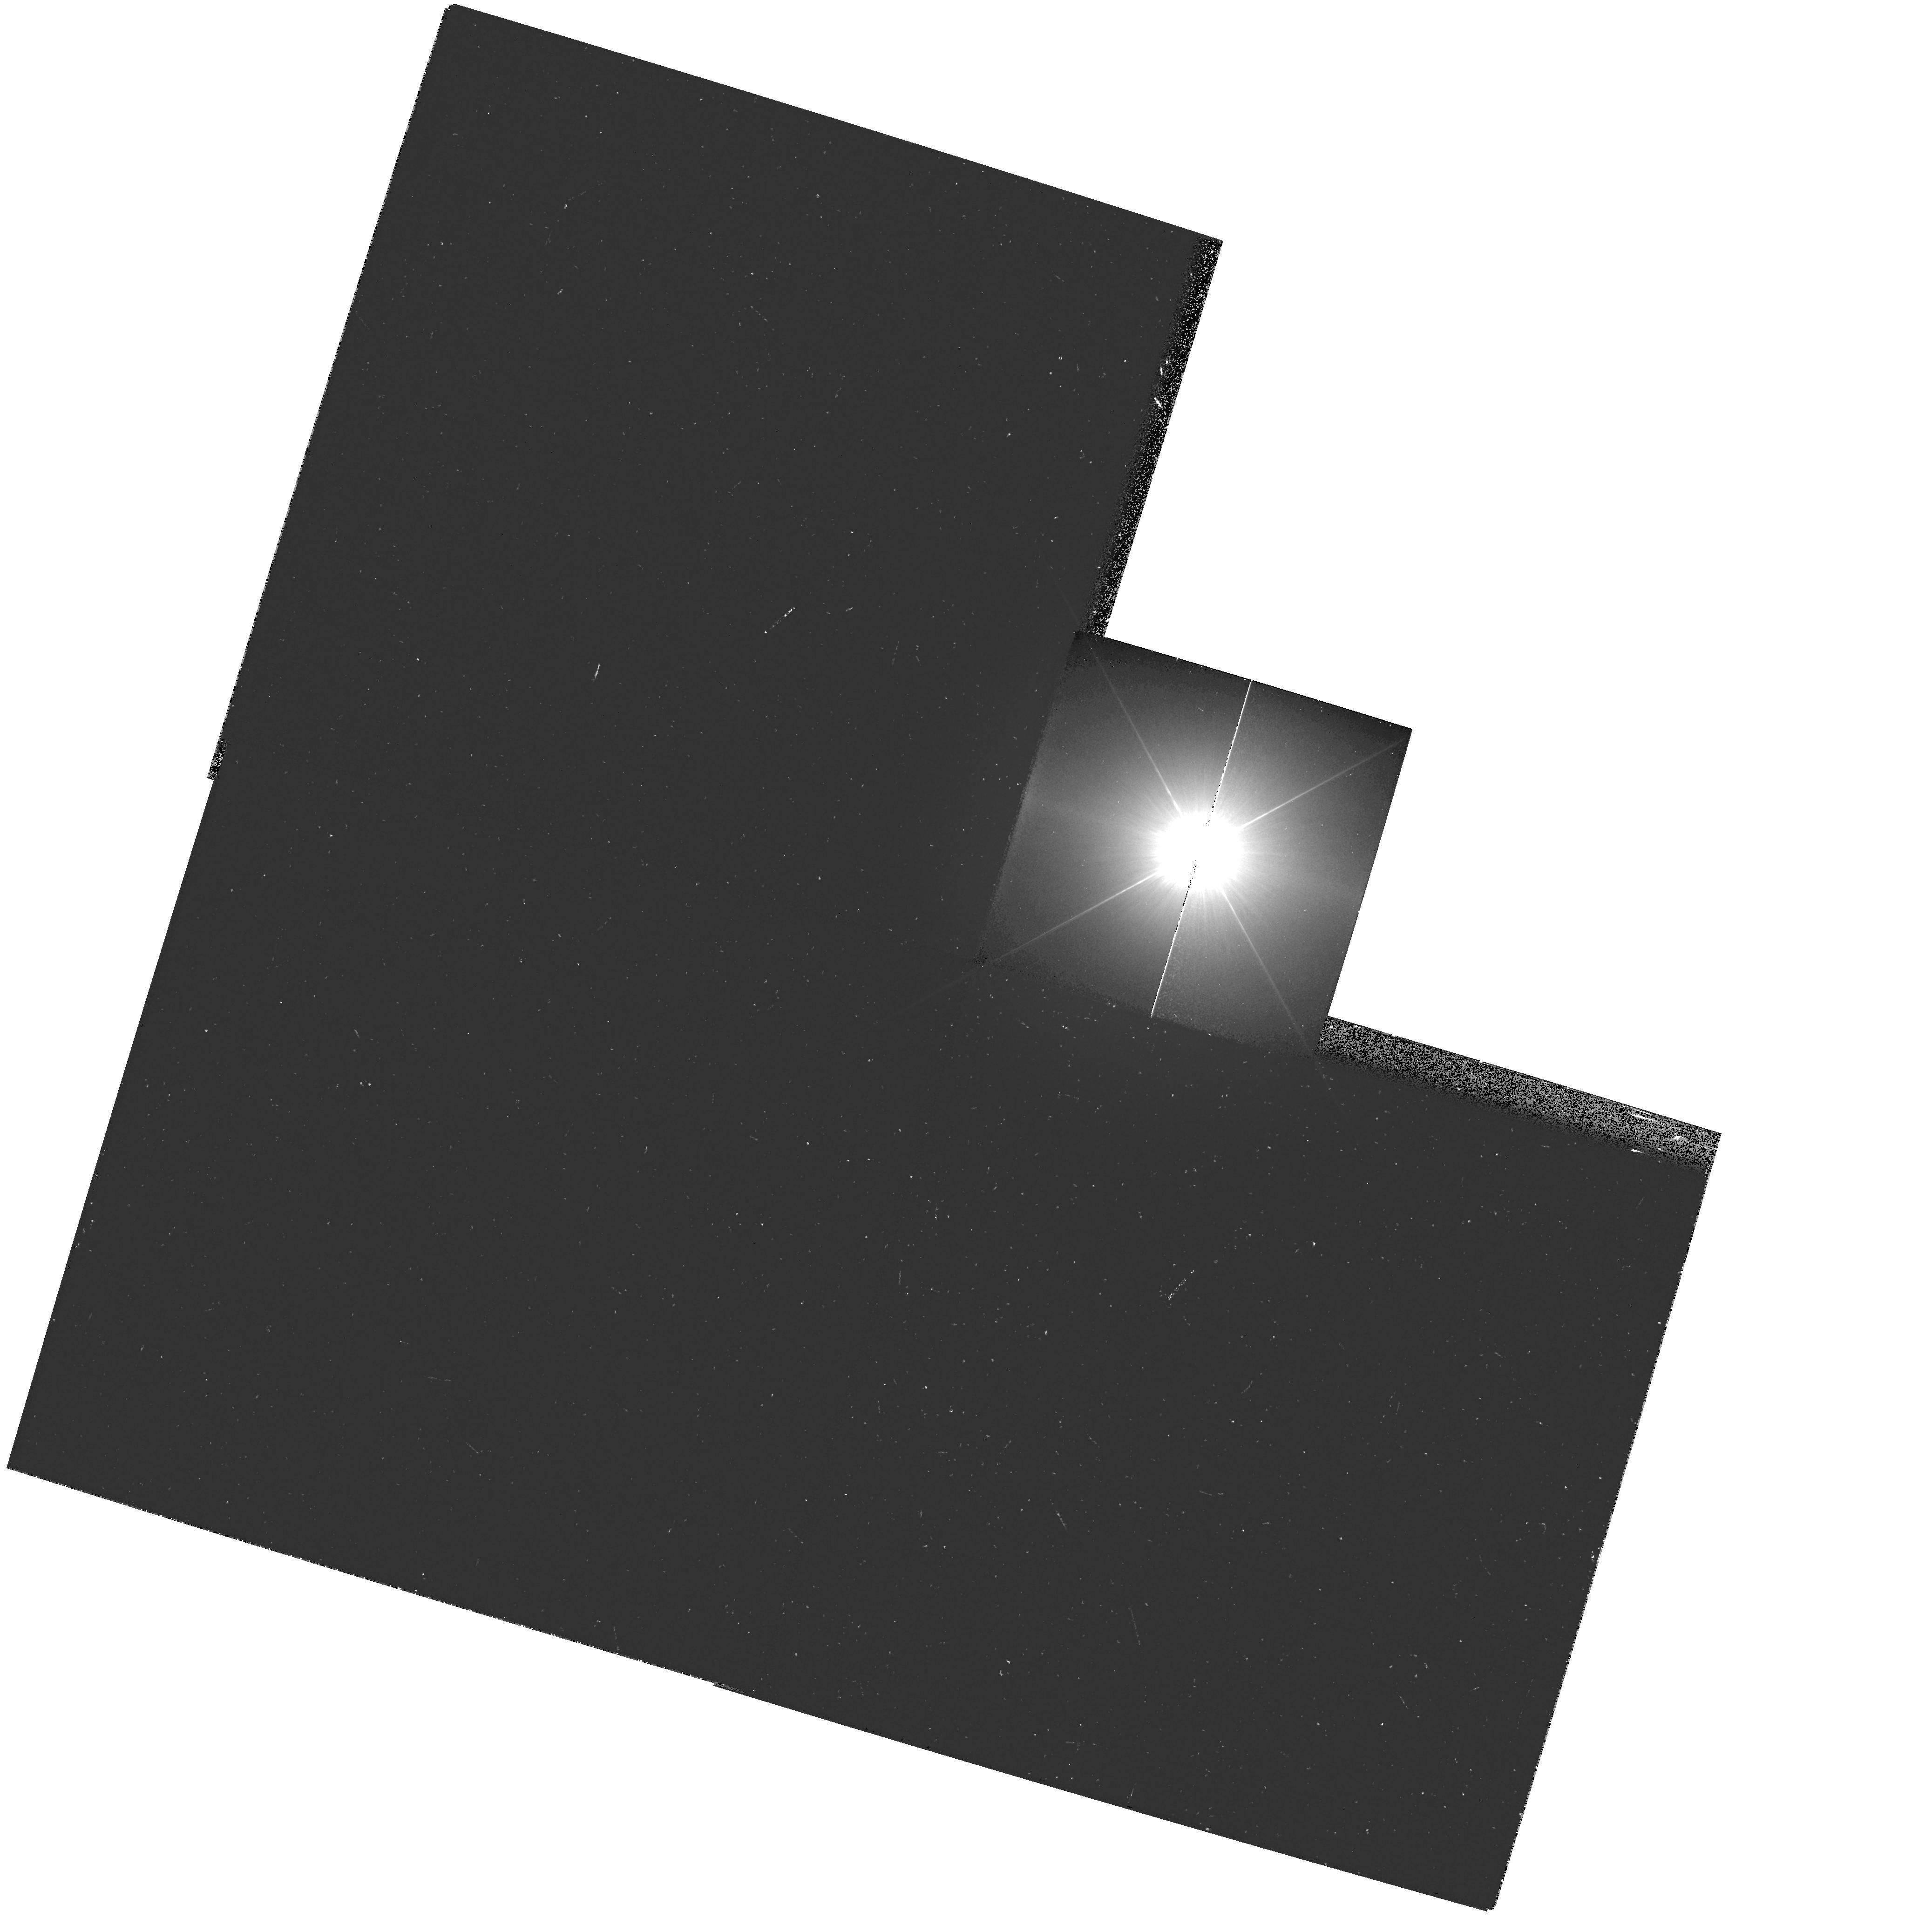
Target: PROCYON
Instrument: WFPC2/PC
Filter: F218W
Exposure: 16 min
Observation ID: hst_10112_01_wfpc2_pc_f218w_u92901

HST Observations of Astrophysically Important Visual Binaries (PI: Bond, Howard E.)

This is a continuation of a project begun in Cycle 7 and continued up through Cycle 11. The program consists of annual or biannual WFPC2 or FGS observations of three visual binary stars that will ultimately yield fundamental astrophysical results, once their orbits and masses are determined. Our targets are the following: (1) Procyon (P = 41 yr), for which our first WFPC2 images yielded an extremely accurate angular separation of the bright F star and its much fainter white-dwarf companion. Combined with ground-based astrometry of the bright star, our observation significantly revised downward the derived masses, and brought Procyon A into excellent agreement with theoretical evolutionary tracks for the first time. With the continued monitoring proposed here, we will obtain masses to an accuracy of better than 1%, providing a testbed for theories of both Sun-like stars and white dwarfs. (2) G 107-70, a close double white dwarf (P = 19 yr) that promises to add two accurate masses to the tiny handful of white-dwarf masses that are directly known from dynamical measurements. (3) Mu Cas (P = 21 yr), a famous metal-deficient G dwarf for which accurate masses will lead to the stars' helium contents, with cosmological implications.